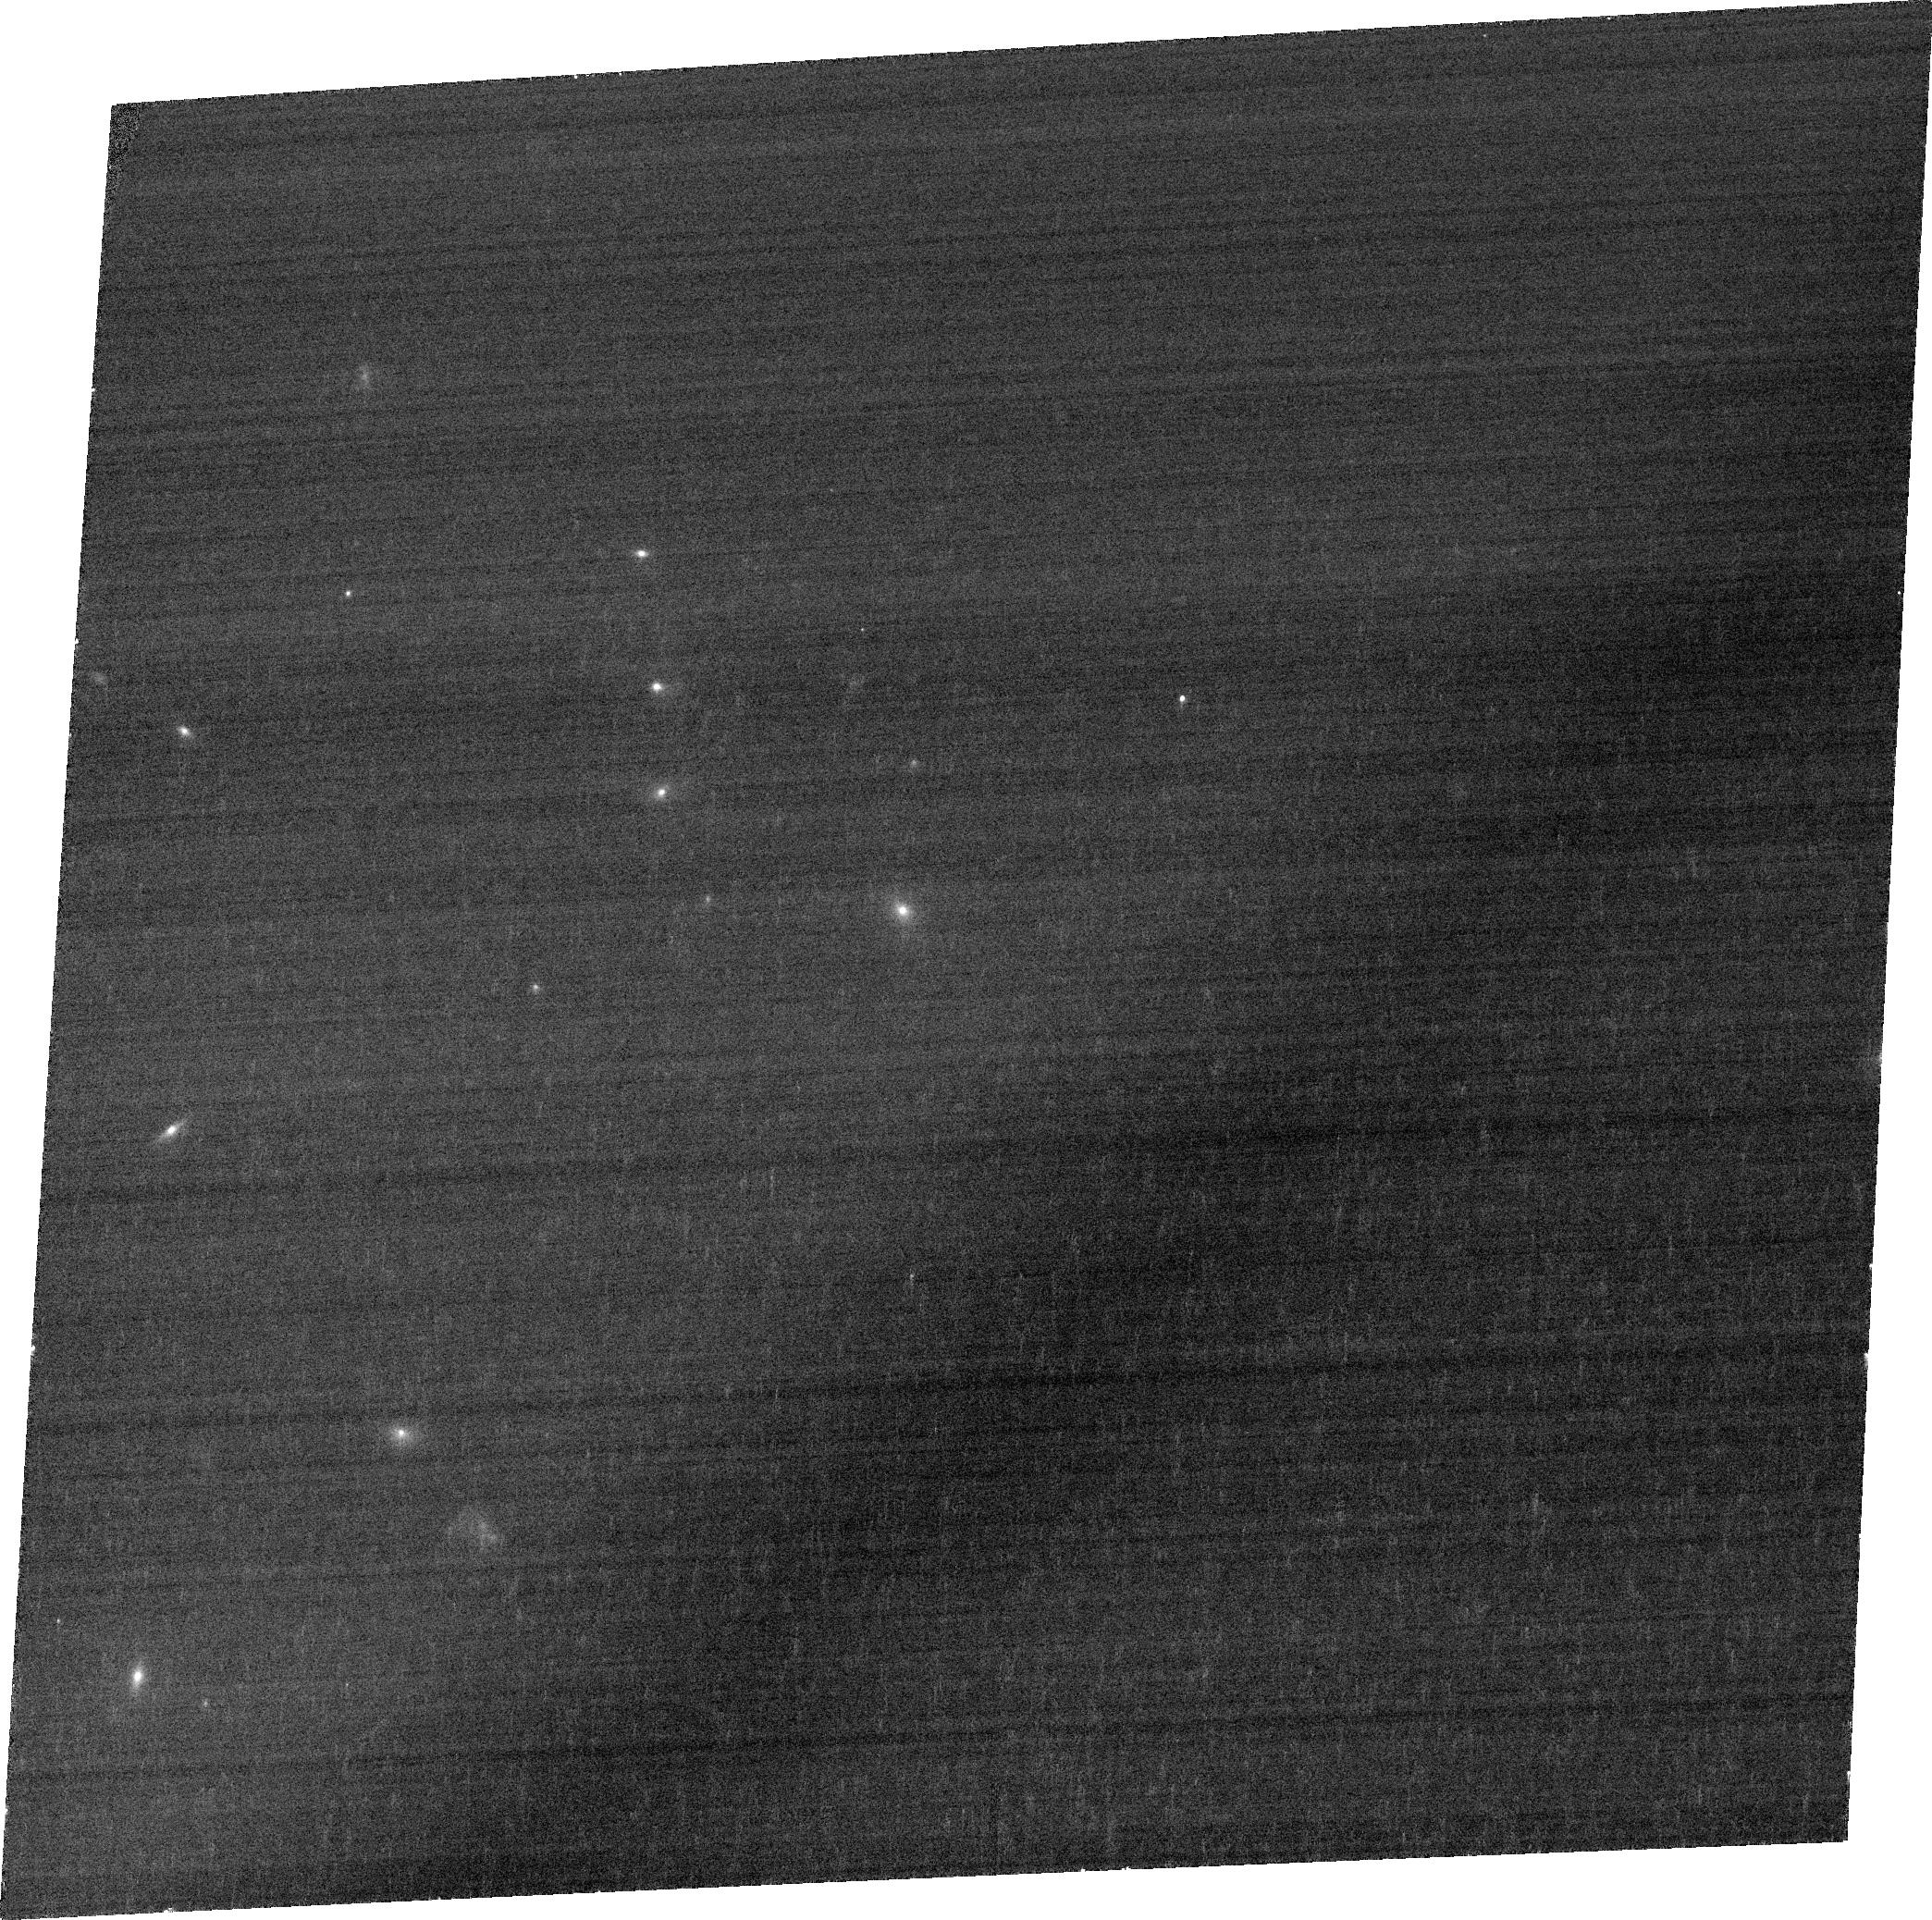
Target: PKS-0023-26. Instrument: ACS/WFC. Filter: FR647M. Exposure: 7 min. Observation ID: jbte01020

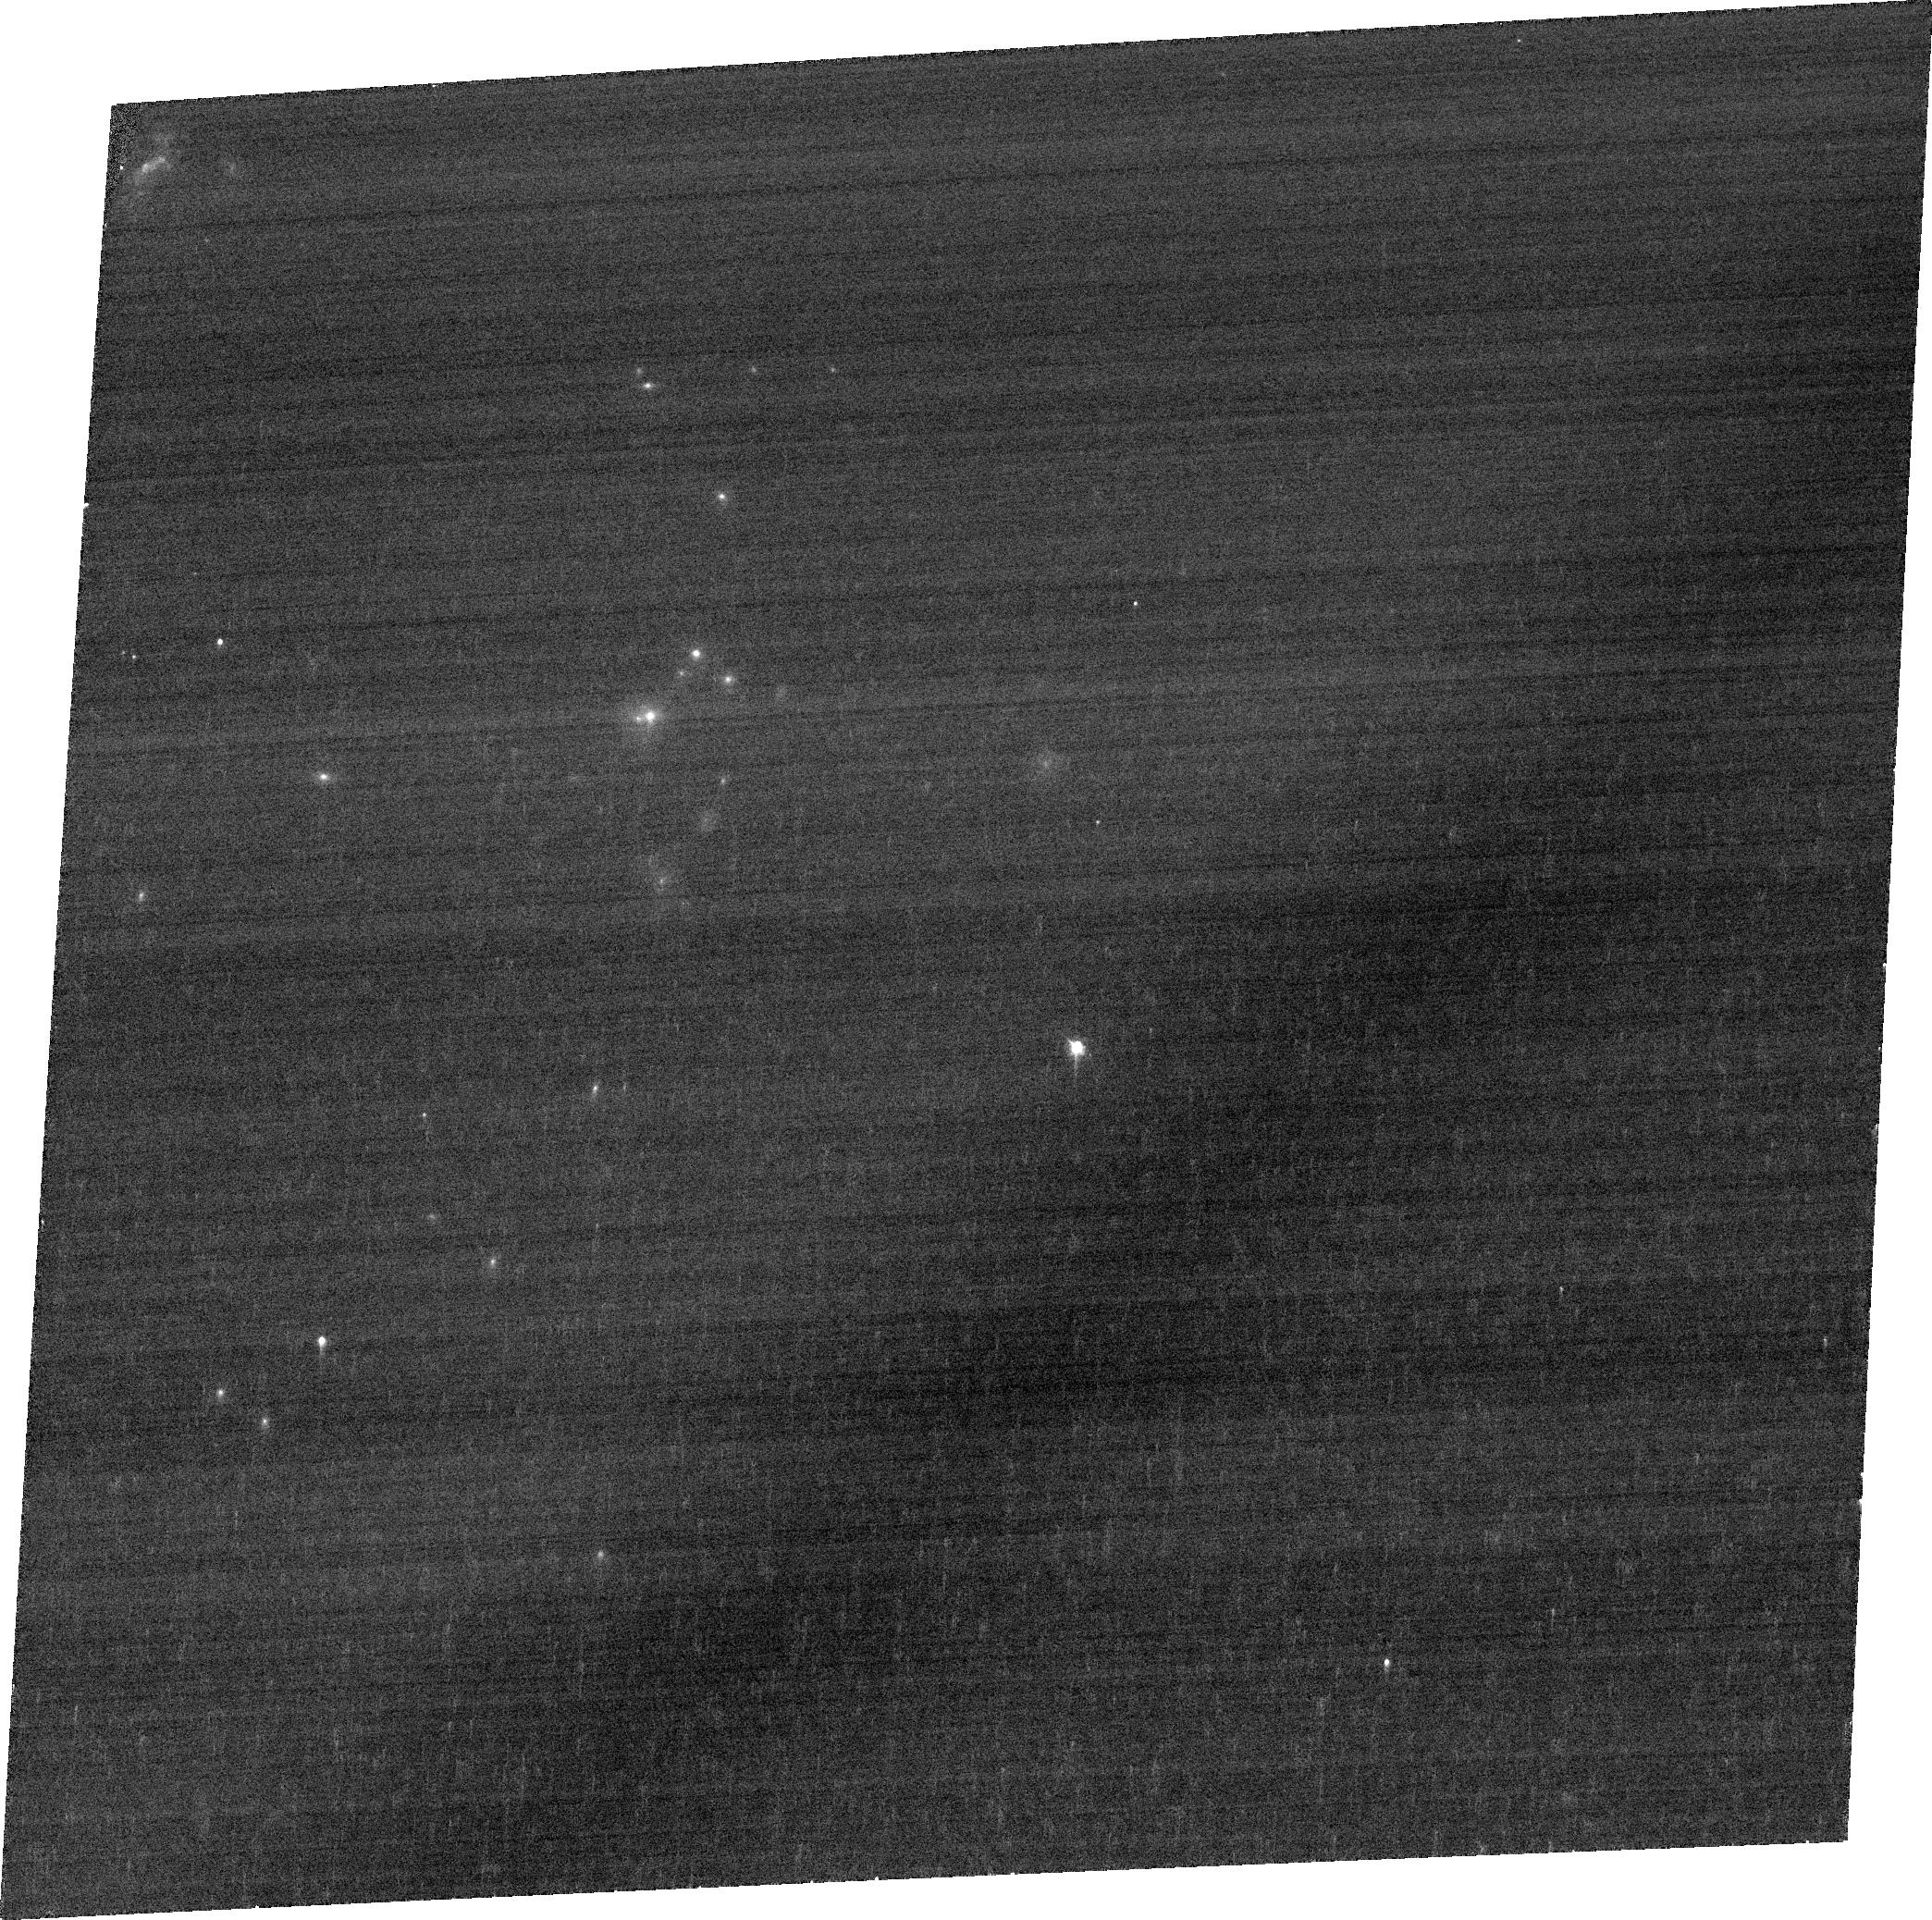
Target: PKS-1306-09. Instrument: ACS/WFC. Filter: FR647M. Exposure: 7 min. Observation ID: jbte02020

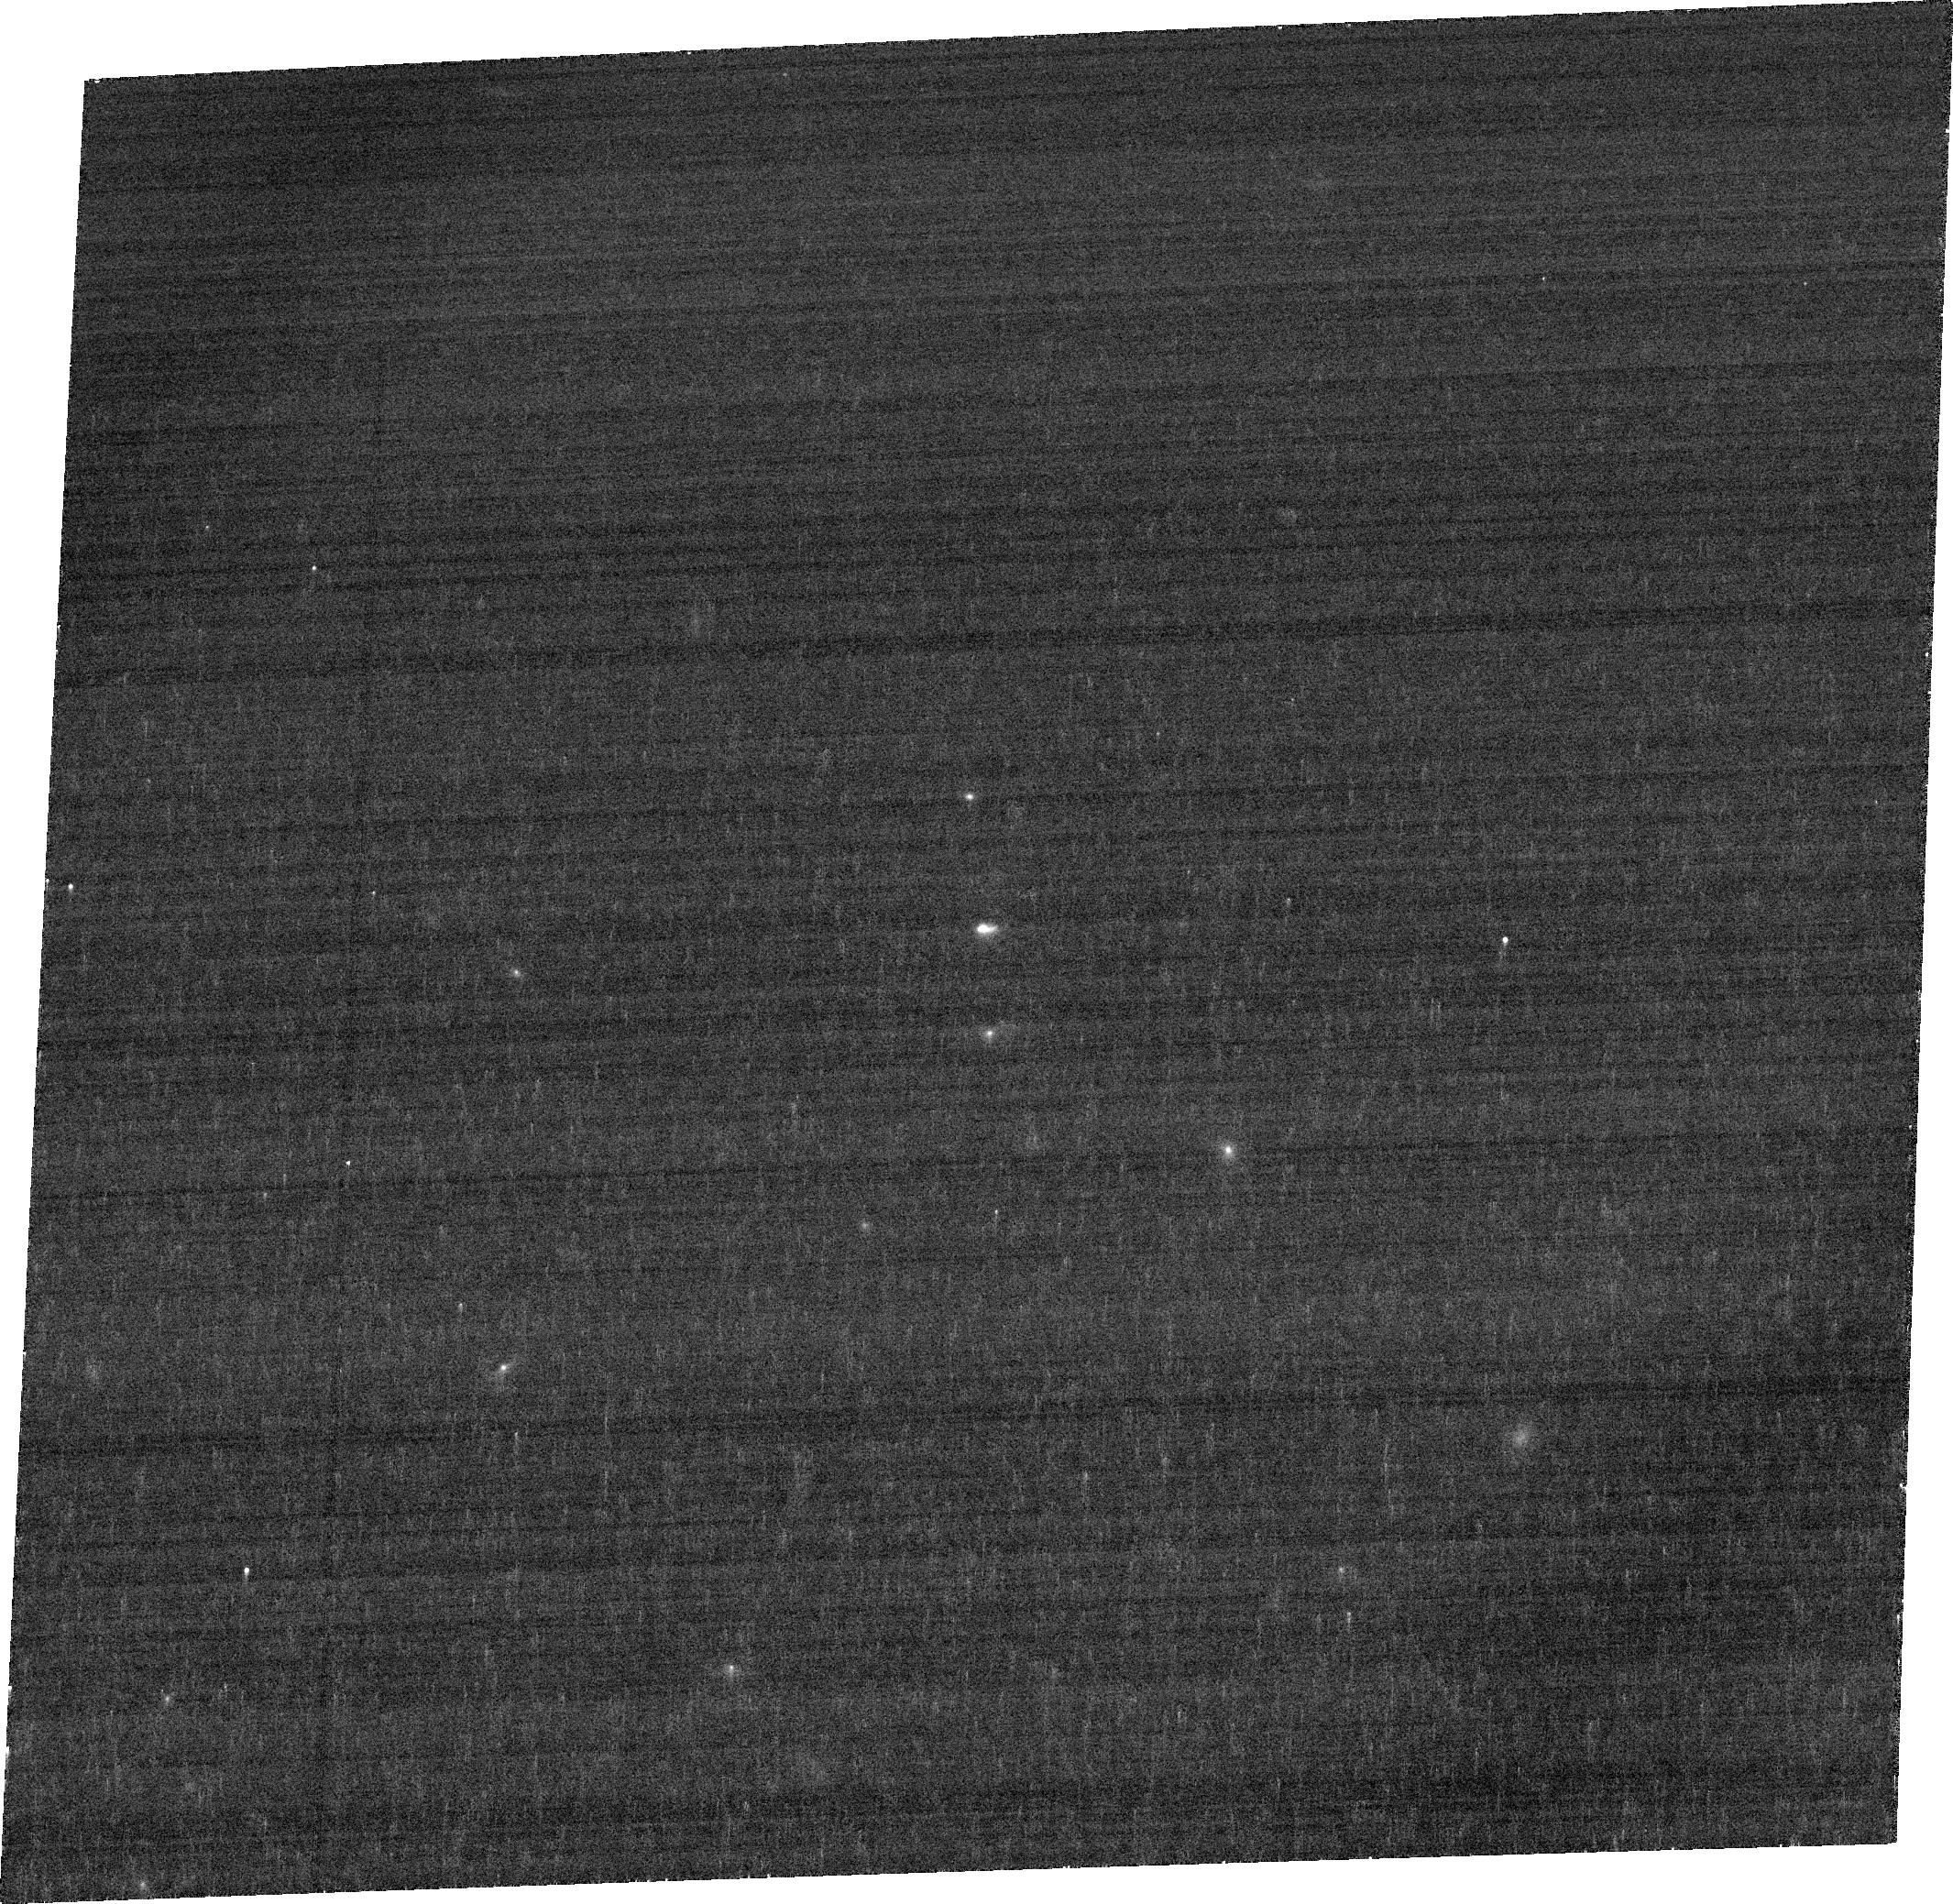
Target: PKS-0023-26. Instrument: ACS/WFC. Filter: FR656N. Exposure: 11 min. Observation ID: jbte01010

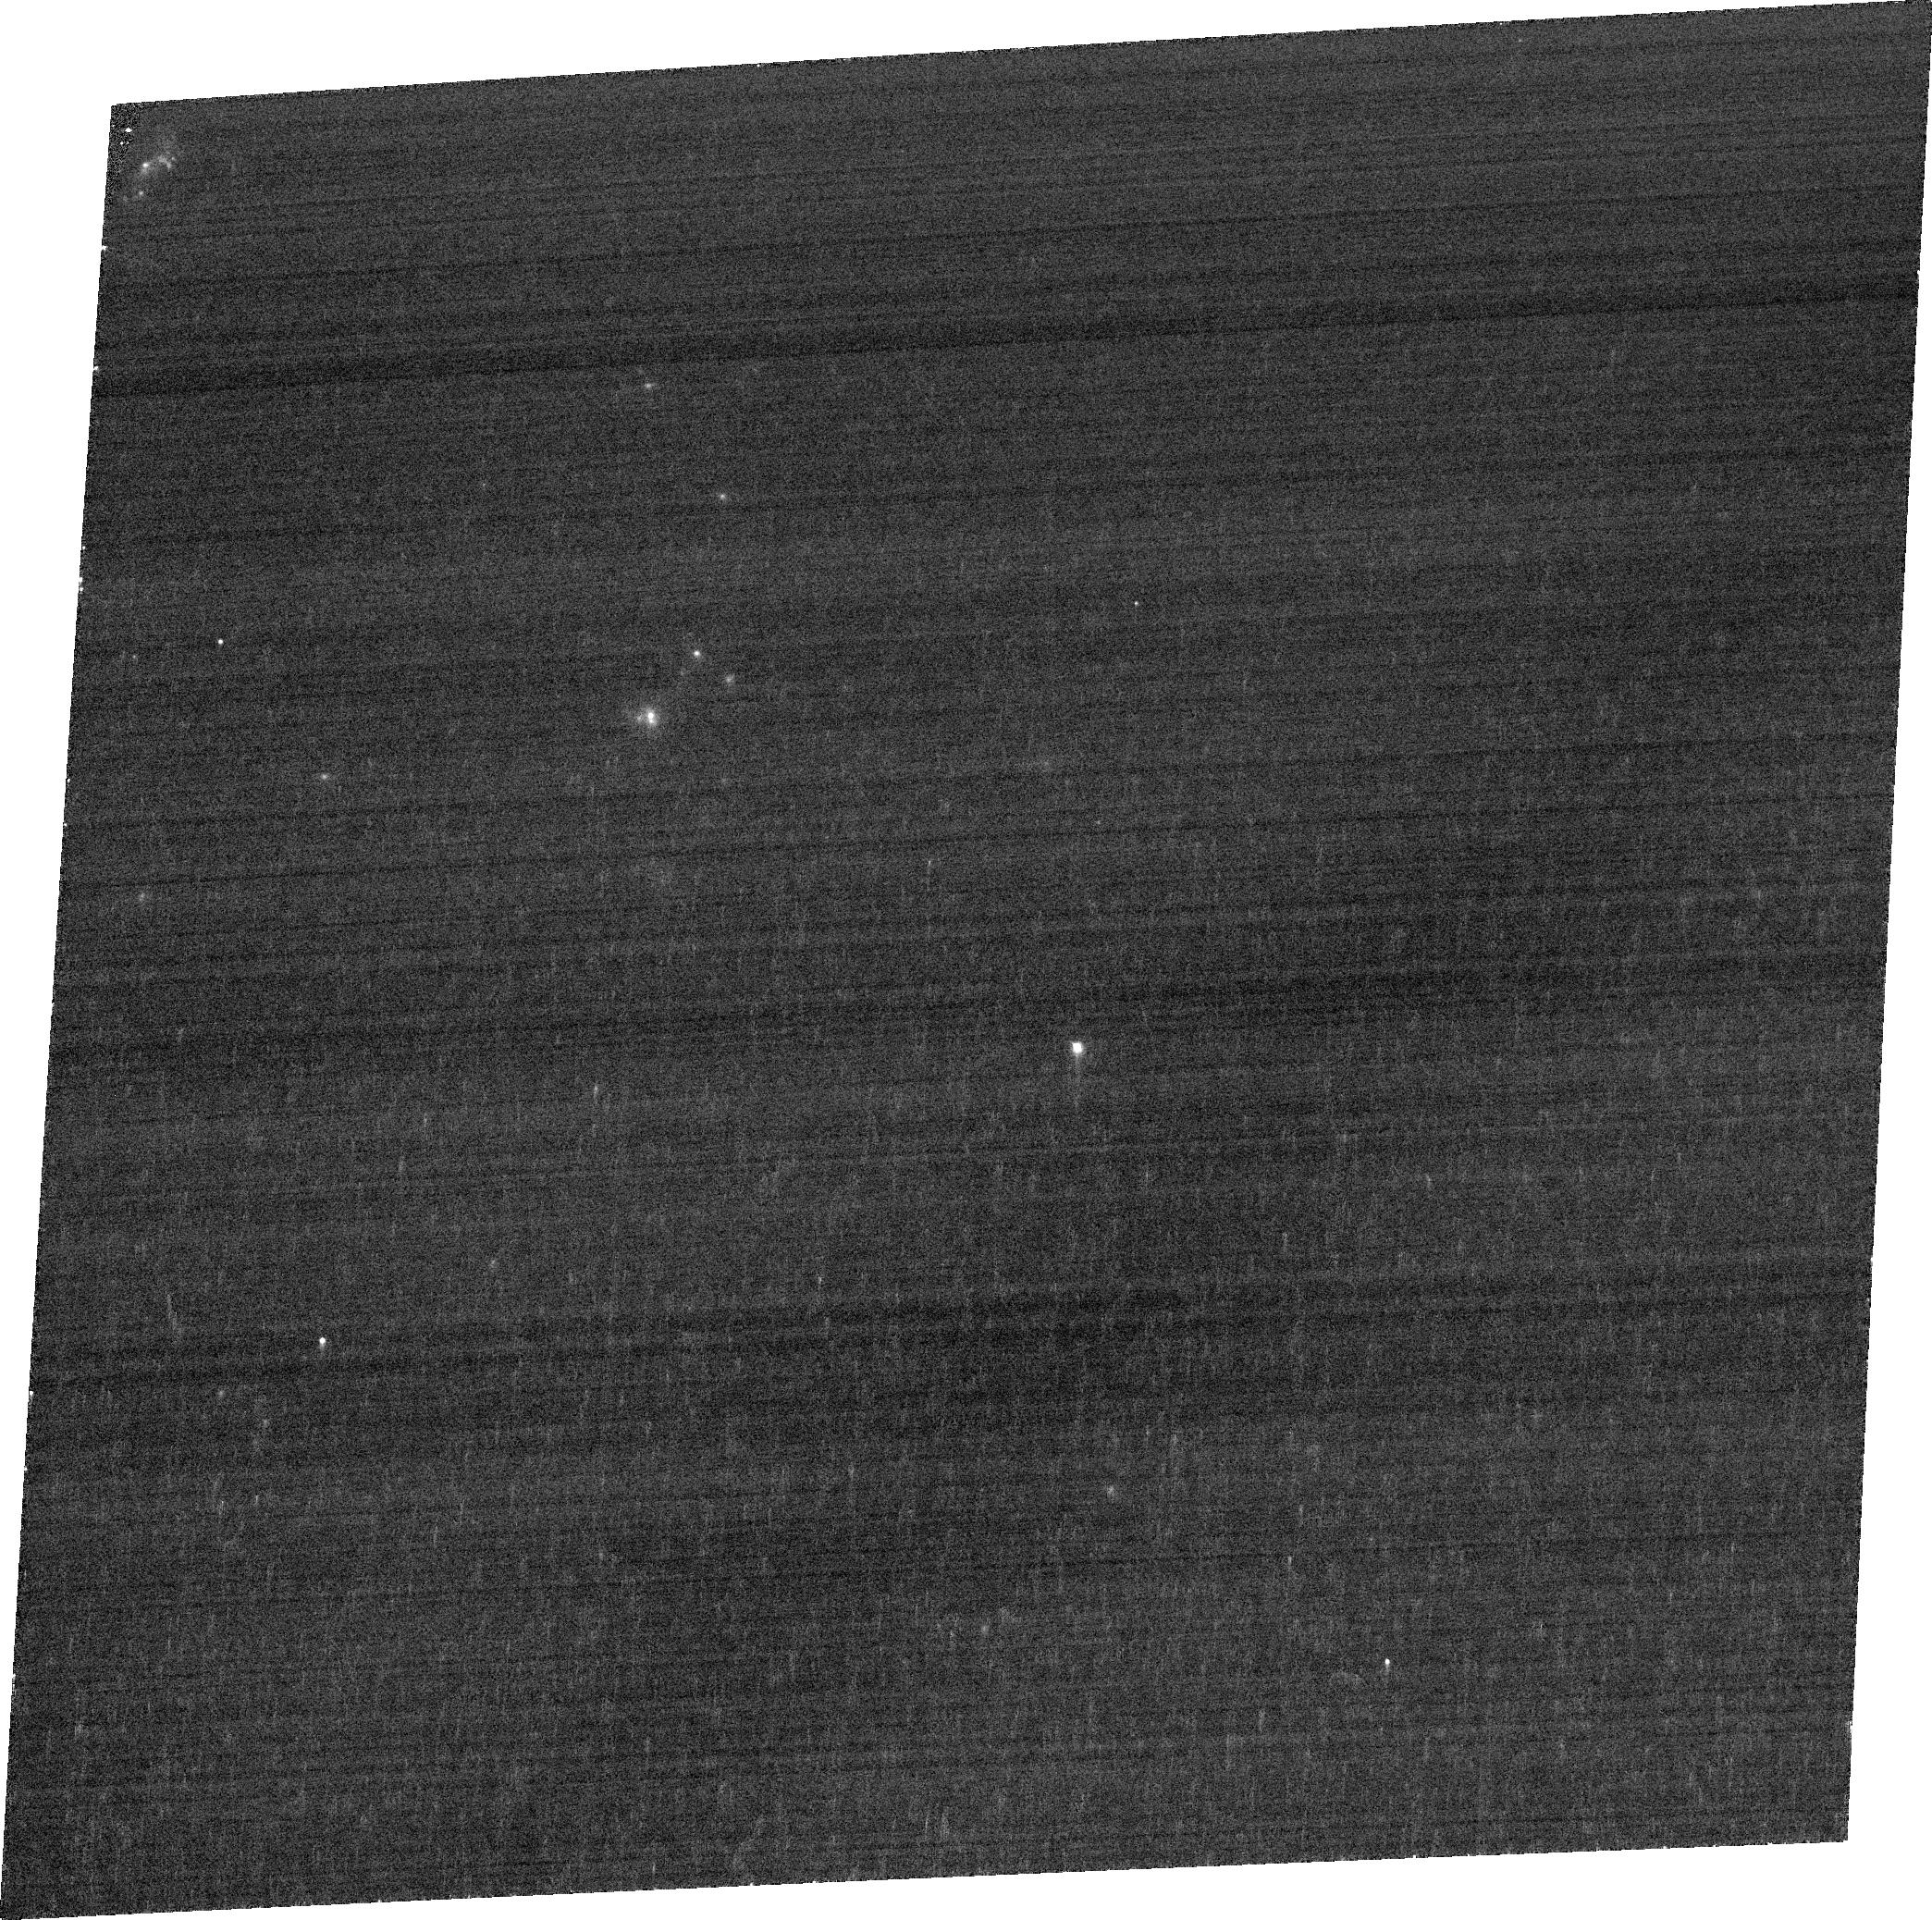
Target: PKS-1306-09. Instrument: ACS/WFC. Filter: FR716N. Exposure: 11 min. Observation ID: jbte02010

AGN feedback in young, radio-loud AGN (PI: Holt, Joanna)

AGN feedback is now routinely included in both galaxy evolution models and cosmological simulations yet large uncertainties remain about the most important parameters, such as the mass outflow rates, bulk kinetic powers and the dominant outflow driving mechanisms. In order to address this issue, we propose to make HST ACS/WFC observations of a small, complete sample of compact (young) radio sources which have clear evidence for strong emission line outflows. Compact radio sources are ideal sources for studying AGN feedback as in addition to begin young, recently triggered AGN, all potential outflow drivers are present in these sources (AGN winds/starbursts/radio jets). We will use the unique capablilities of HST ACS/WFC to map the outflowing regions with high spatial resolution to determine the dominant outflow driving mechanism. Furthermore, the morphological information, in combination with our new high resolution VLT/X-Shooter spectra (which cover the entire optical - near-IR wavelength range simultaneously), will allow us to accurately calculate the outflow energetics in these sources. Such studies are crucial for determining whether AGN feedback in real galaxies can achieve the requirements made by simulations.